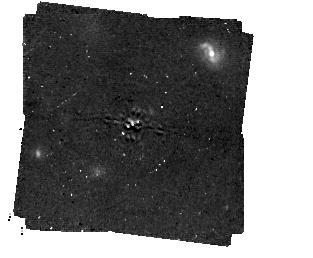
Target: HD206893
Instrument: MIRI/CORON
Filter: F1140C+4QPM_1140
Exposure: 1 h
Observation ID: jw01668-c1014_t003_miri_f1140c-mask1140

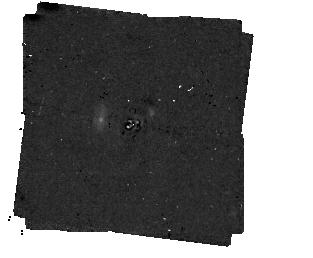
Target: HD107146
Instrument: MIRI/CORON
Filter: F1140C+4QPM_1140
Exposure: 1 h
Observation ID: jw01668-c1012_t001_miri_f1140c-mask1140

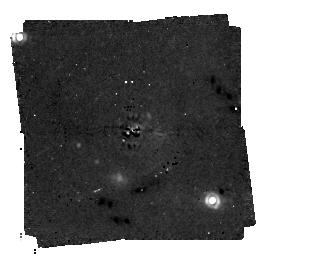
Target: HD92945
Instrument: MIRI/CORON
Filter: F1140C+4QPM_1140
Exposure: 1 h
Observation ID: jw01668-c1013_t002_miri_f1140c-mask1140

Searching for low mass planets in debris disk gaps (PI: Marino, Sebastian)

Whilst exoplanet campaigns have discovered thousands of exoplanets at small radii, only rare planets more massive than Jupiter have been detectable at distances greater than 10 au. Nevertheless, these outer regions have instead been explored indirectly through observations of debris disks at tens of au. Over the last decades these observations have indicated the presence of planets shaping their structures, e.g. forcing disk eccentricities or carving gaps in wide disks, but the predicted planets were rarely within the detectable mass range. It is only now with JWST that we can directly detect these types of planets. We propose to use MIRI 15um coronagraphy to detect the planets carving the gaps in three wide belts discovered with ALMA: HD107146, HD92945 and HD206893. We predict the mass of these planets to be in the range 0.2-2 Mjup based on dynamical arguments of planet-disk interactions, and our proposed observations will be able to firmly detect their presence. These putative planets could become the smallest discovered beyond 10 au in any exoplanetary system. Moreover, when combined with the disc structure information, we will be able to constrain both the orbits and dynamical history of these systems. This type of systems with gapped debris disks carved by planets could be the tip of the iceberg of a larger population that ALMA is starting to reveal. Finally, focusing on debris disk systems has the advantage that we know the orientation of these systems (face-on for the proposed targets), they have a higher occurrence rate of cold directly imaged giant planets, and their disks are optically thin and thus any planet would suffer negligible extinction.